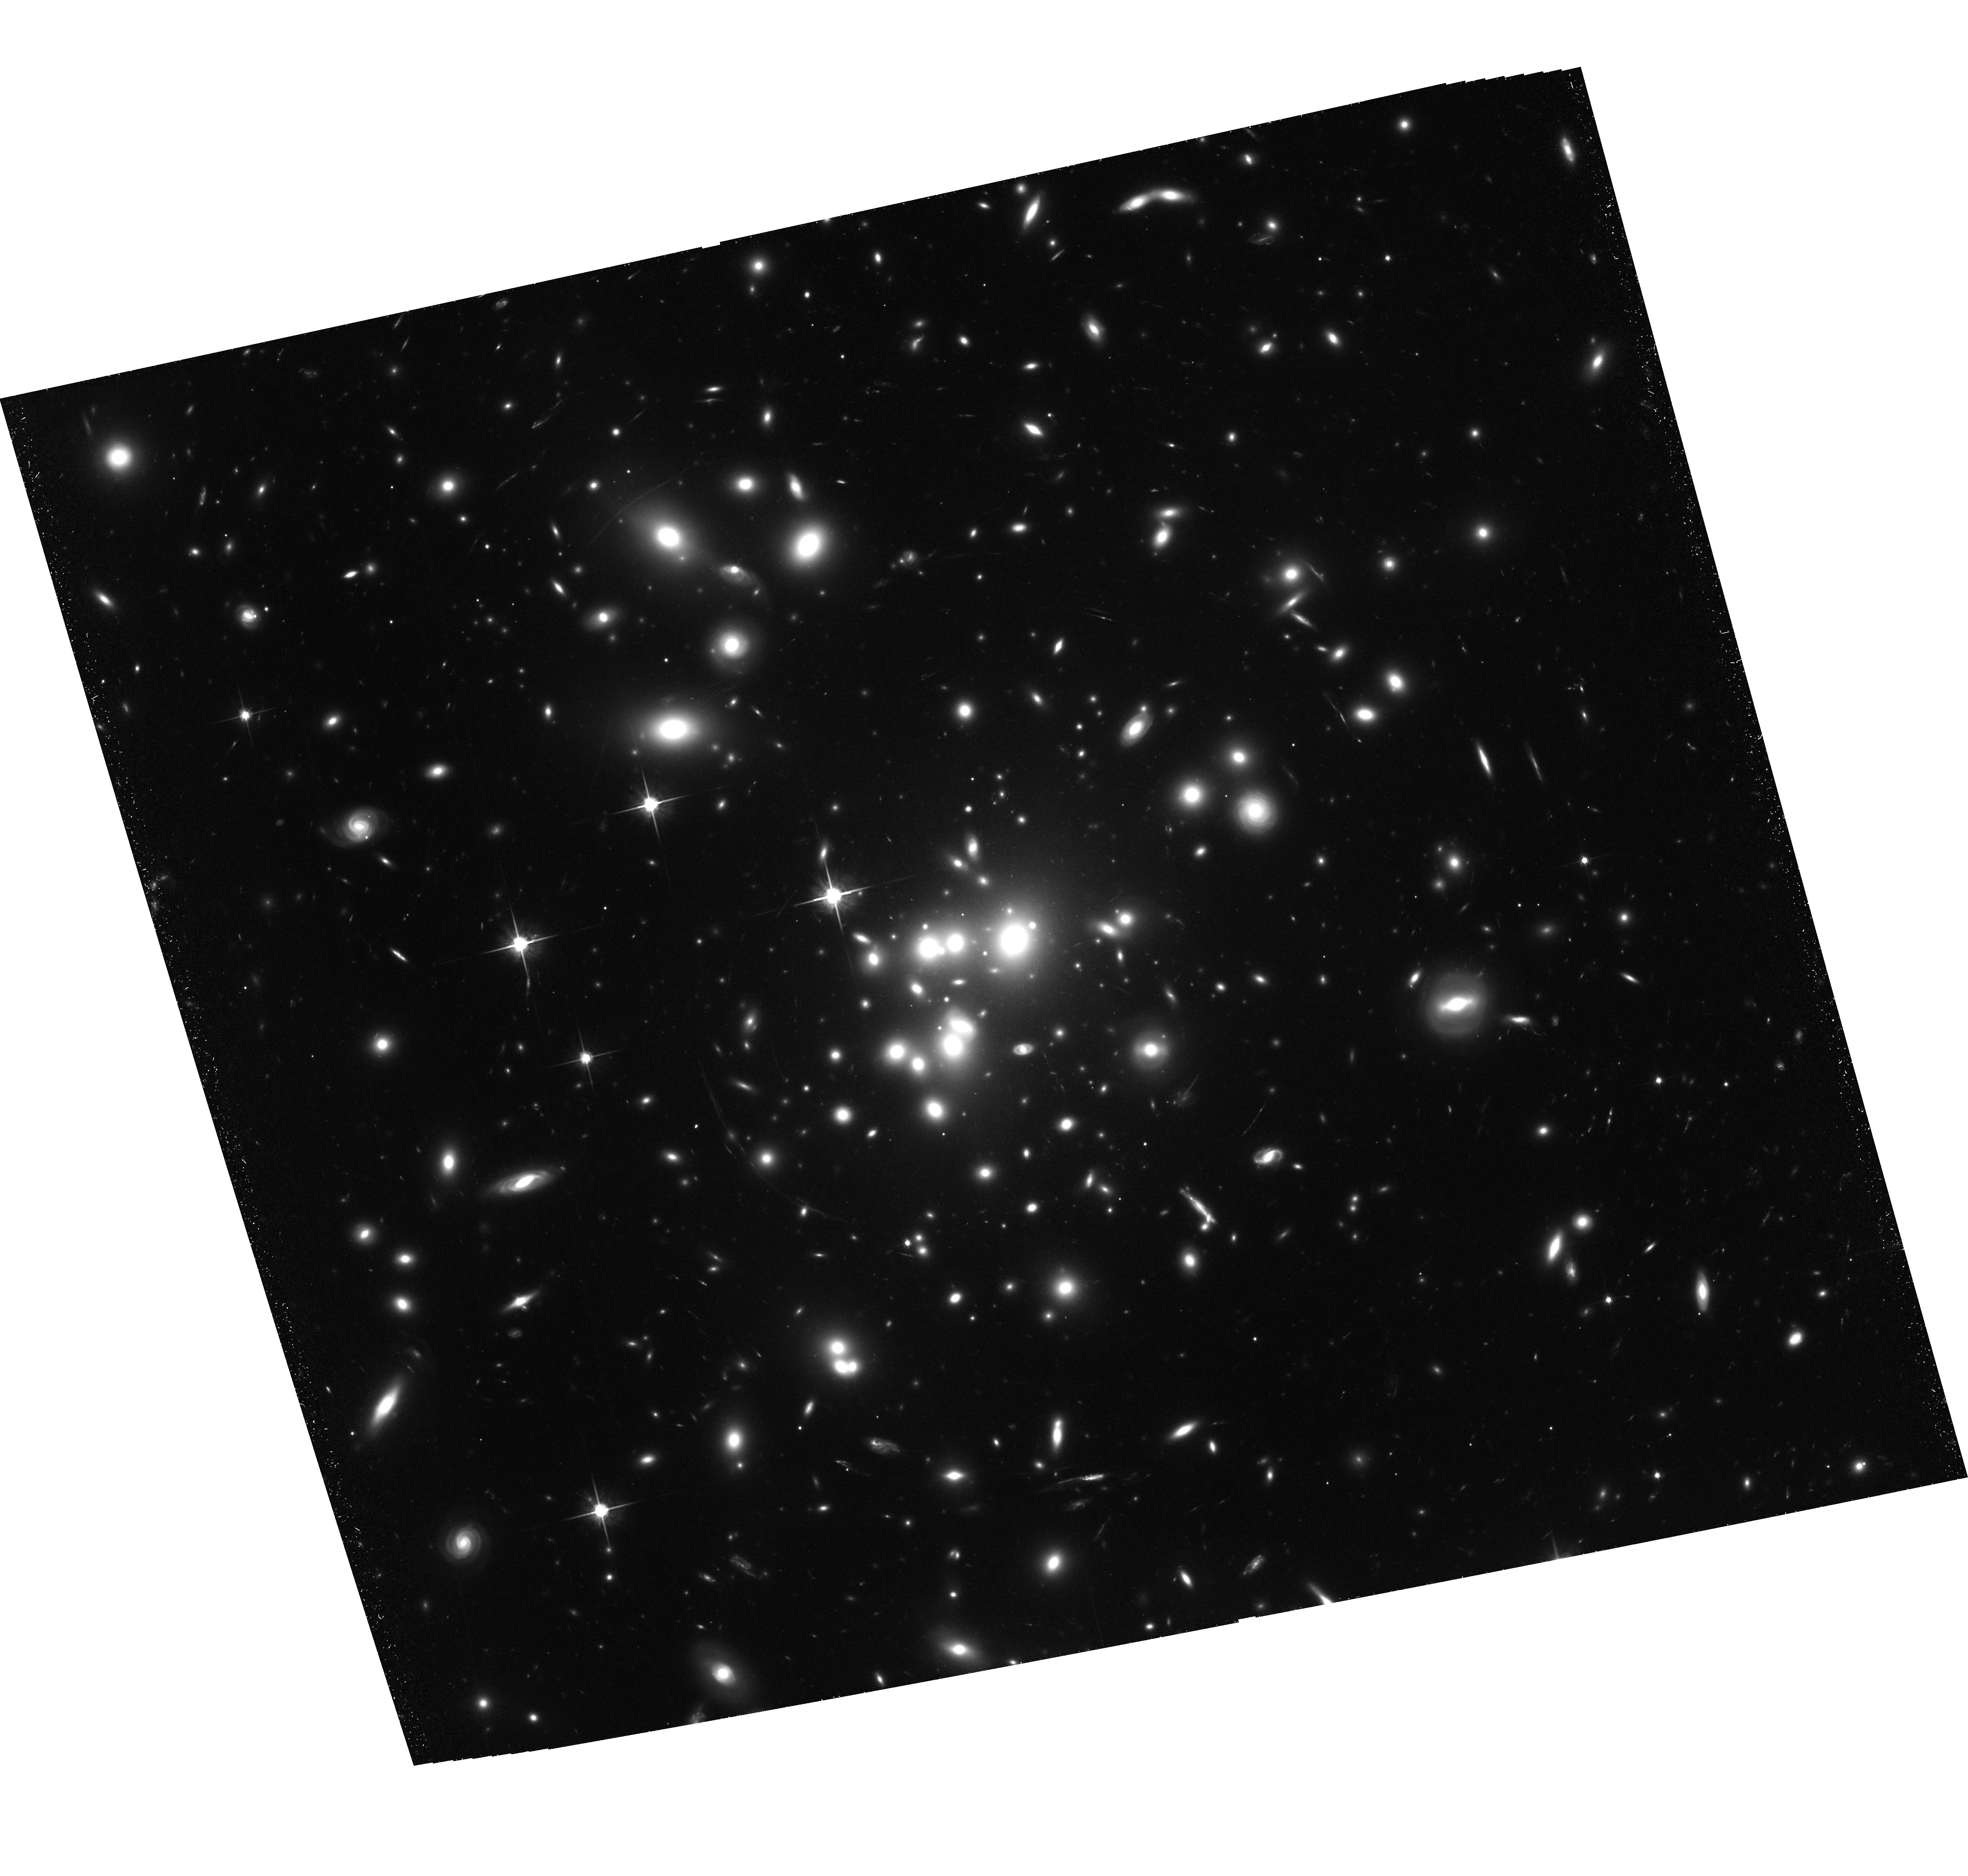
Target: ABELL1689. Instrument: ACS/WFC. Filter: F814W. Exposure: 3 h. Observation ID: hst_11710_05_acs_wfc_f814w_jb2g05

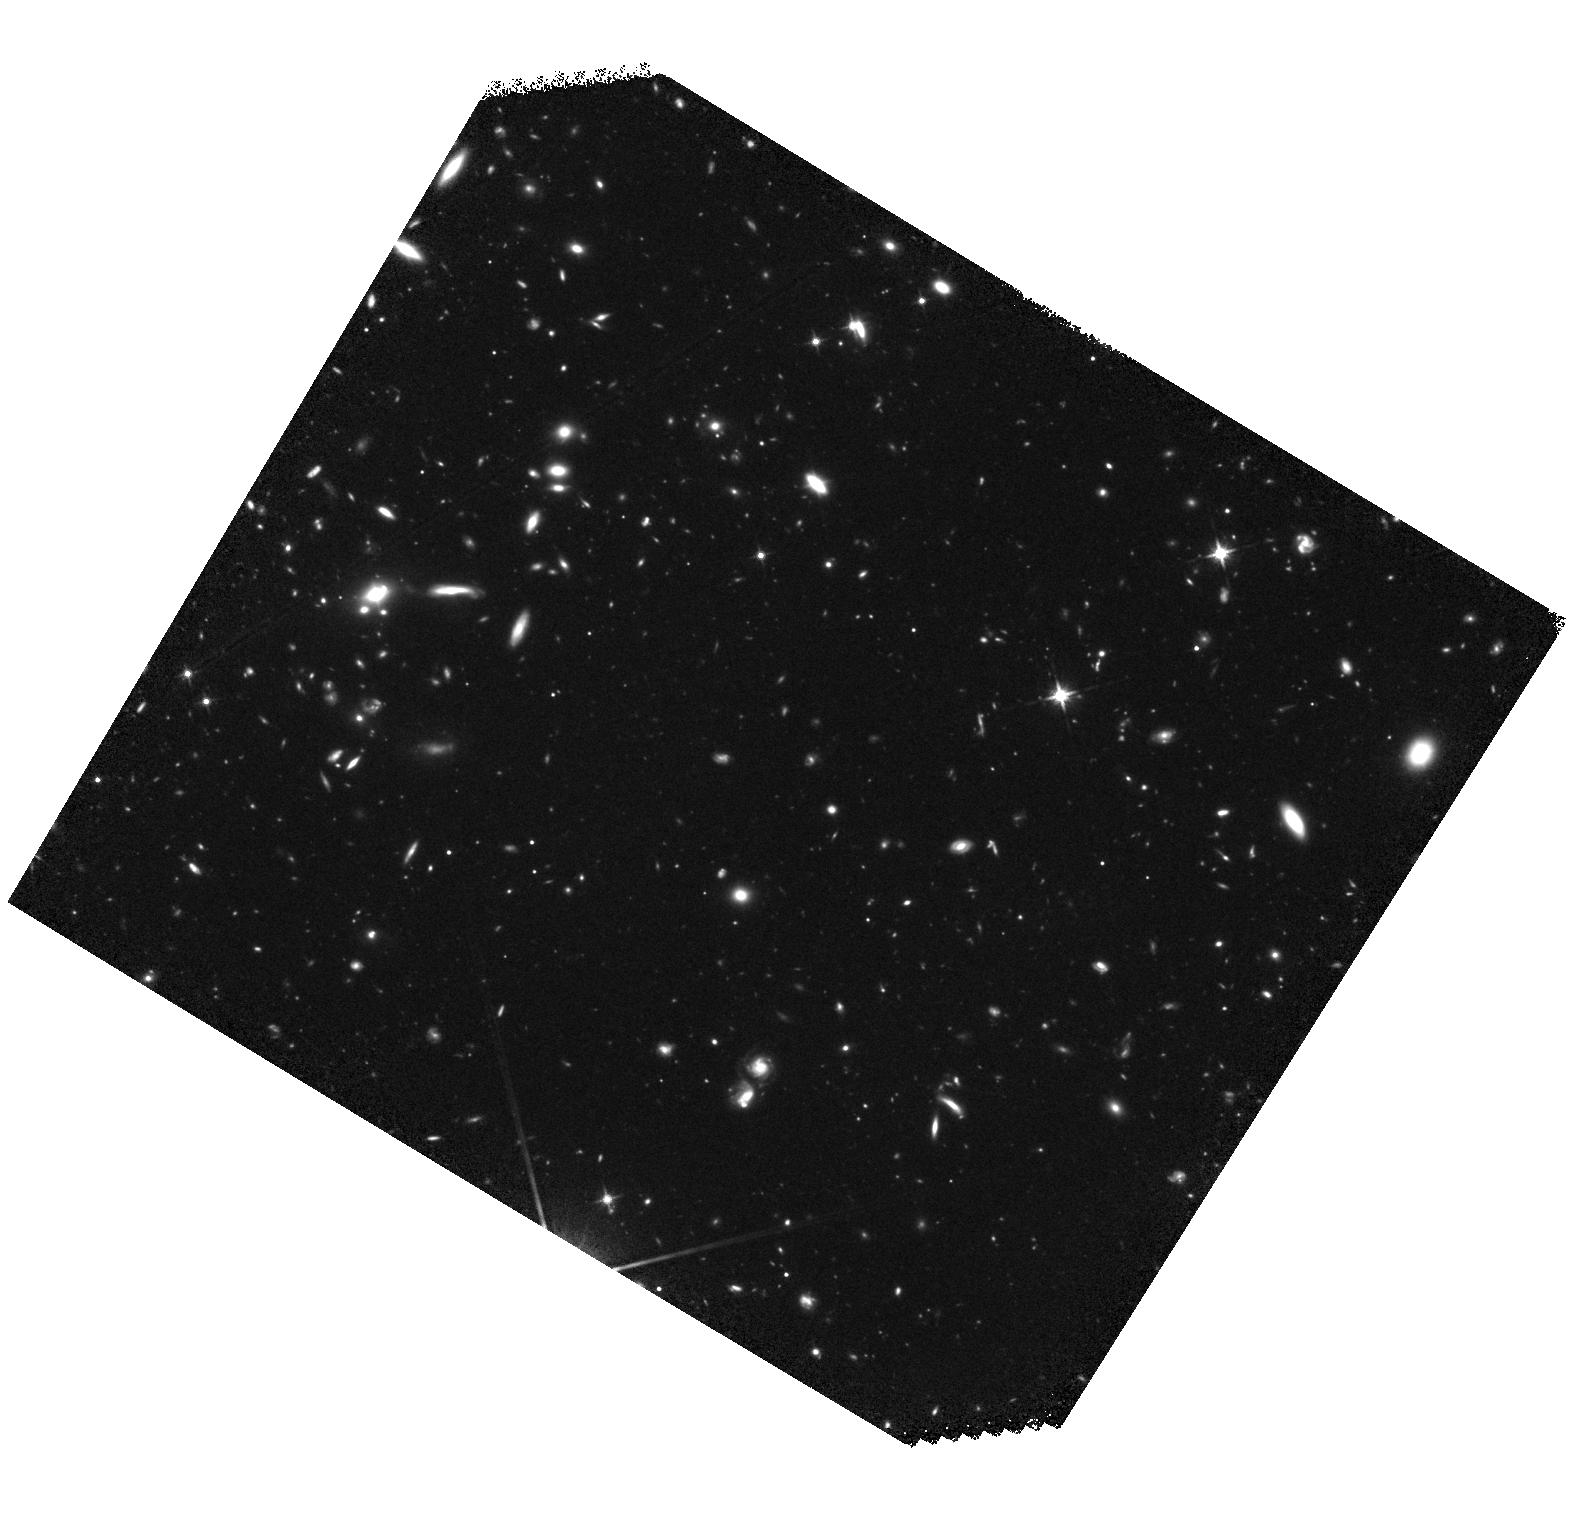
Target: field at RA 197.925°, Dec -1.428°. Instrument: WFC3/IR. Filter: F125W. Exposure: 2.9 h. Observation ID: hst_11710_04_wfc3_ir_f125w_ib2g04

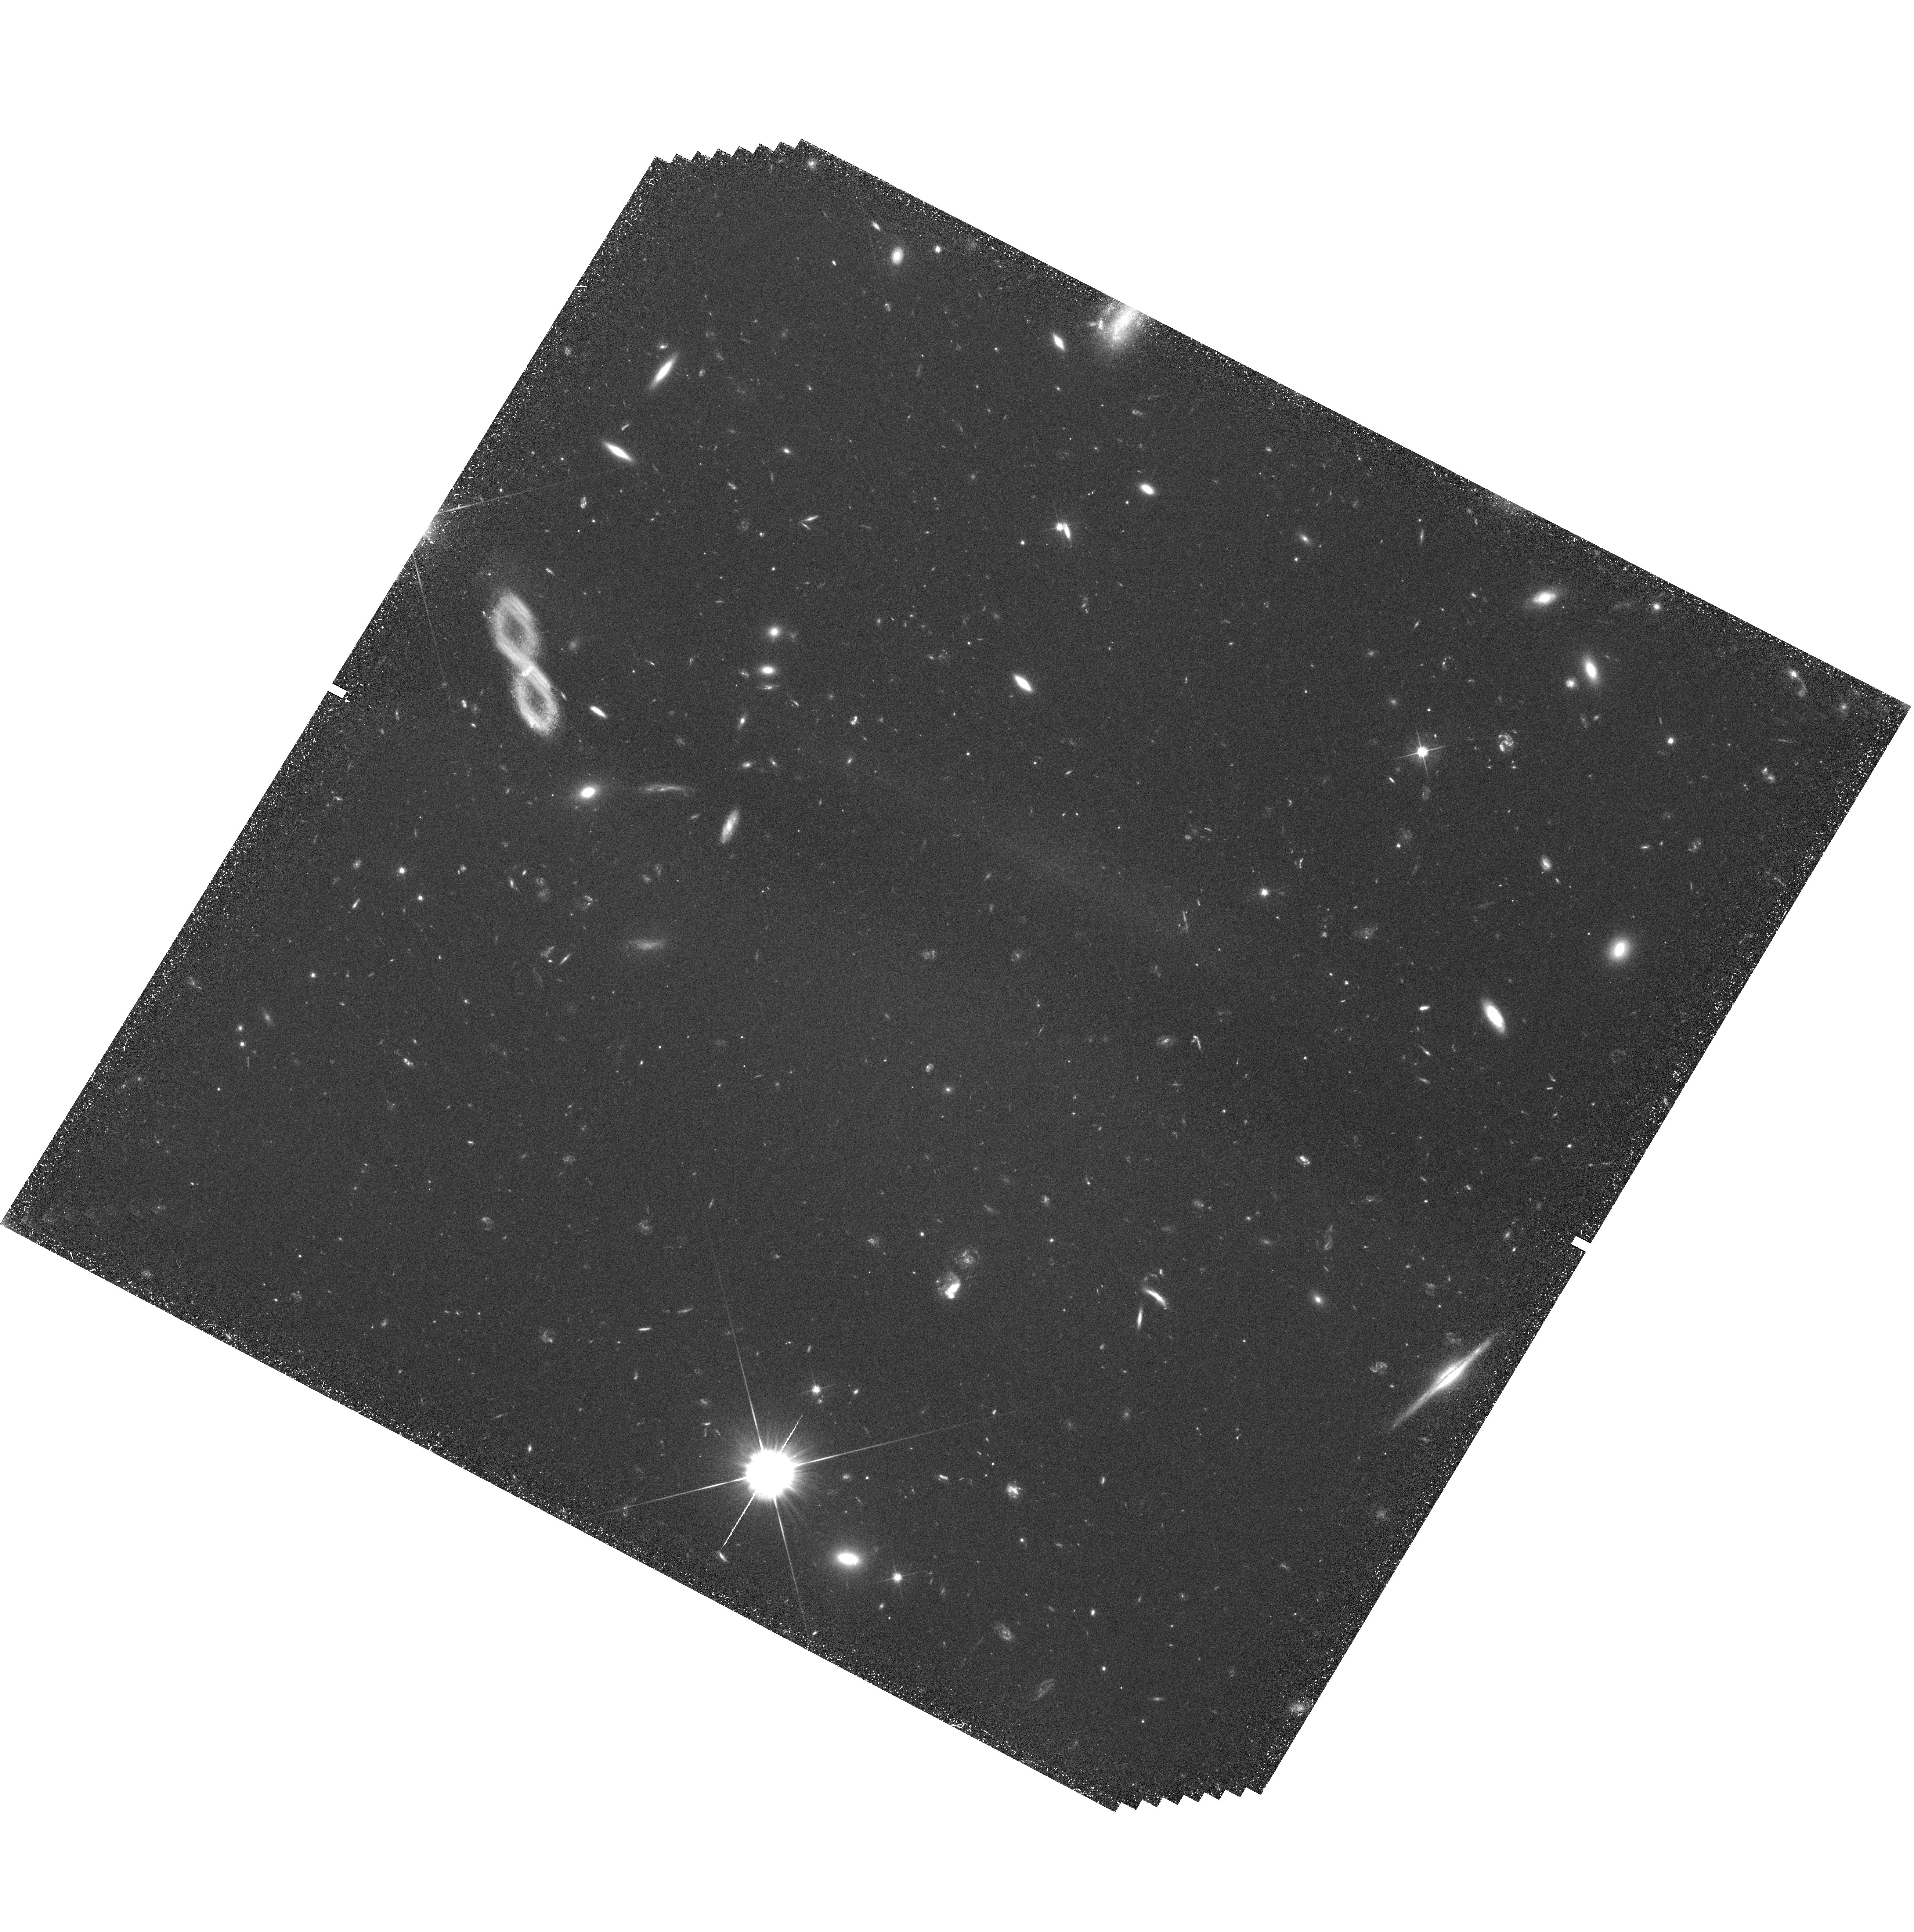
Target: field at RA 197.921°, Dec -1.425°. Instrument: WFC3/UVIS. Filter: F606W. Exposure: 3.2 h. Observation ID: hst_11710_06_wfc3_uvis_f606w_ib2g06

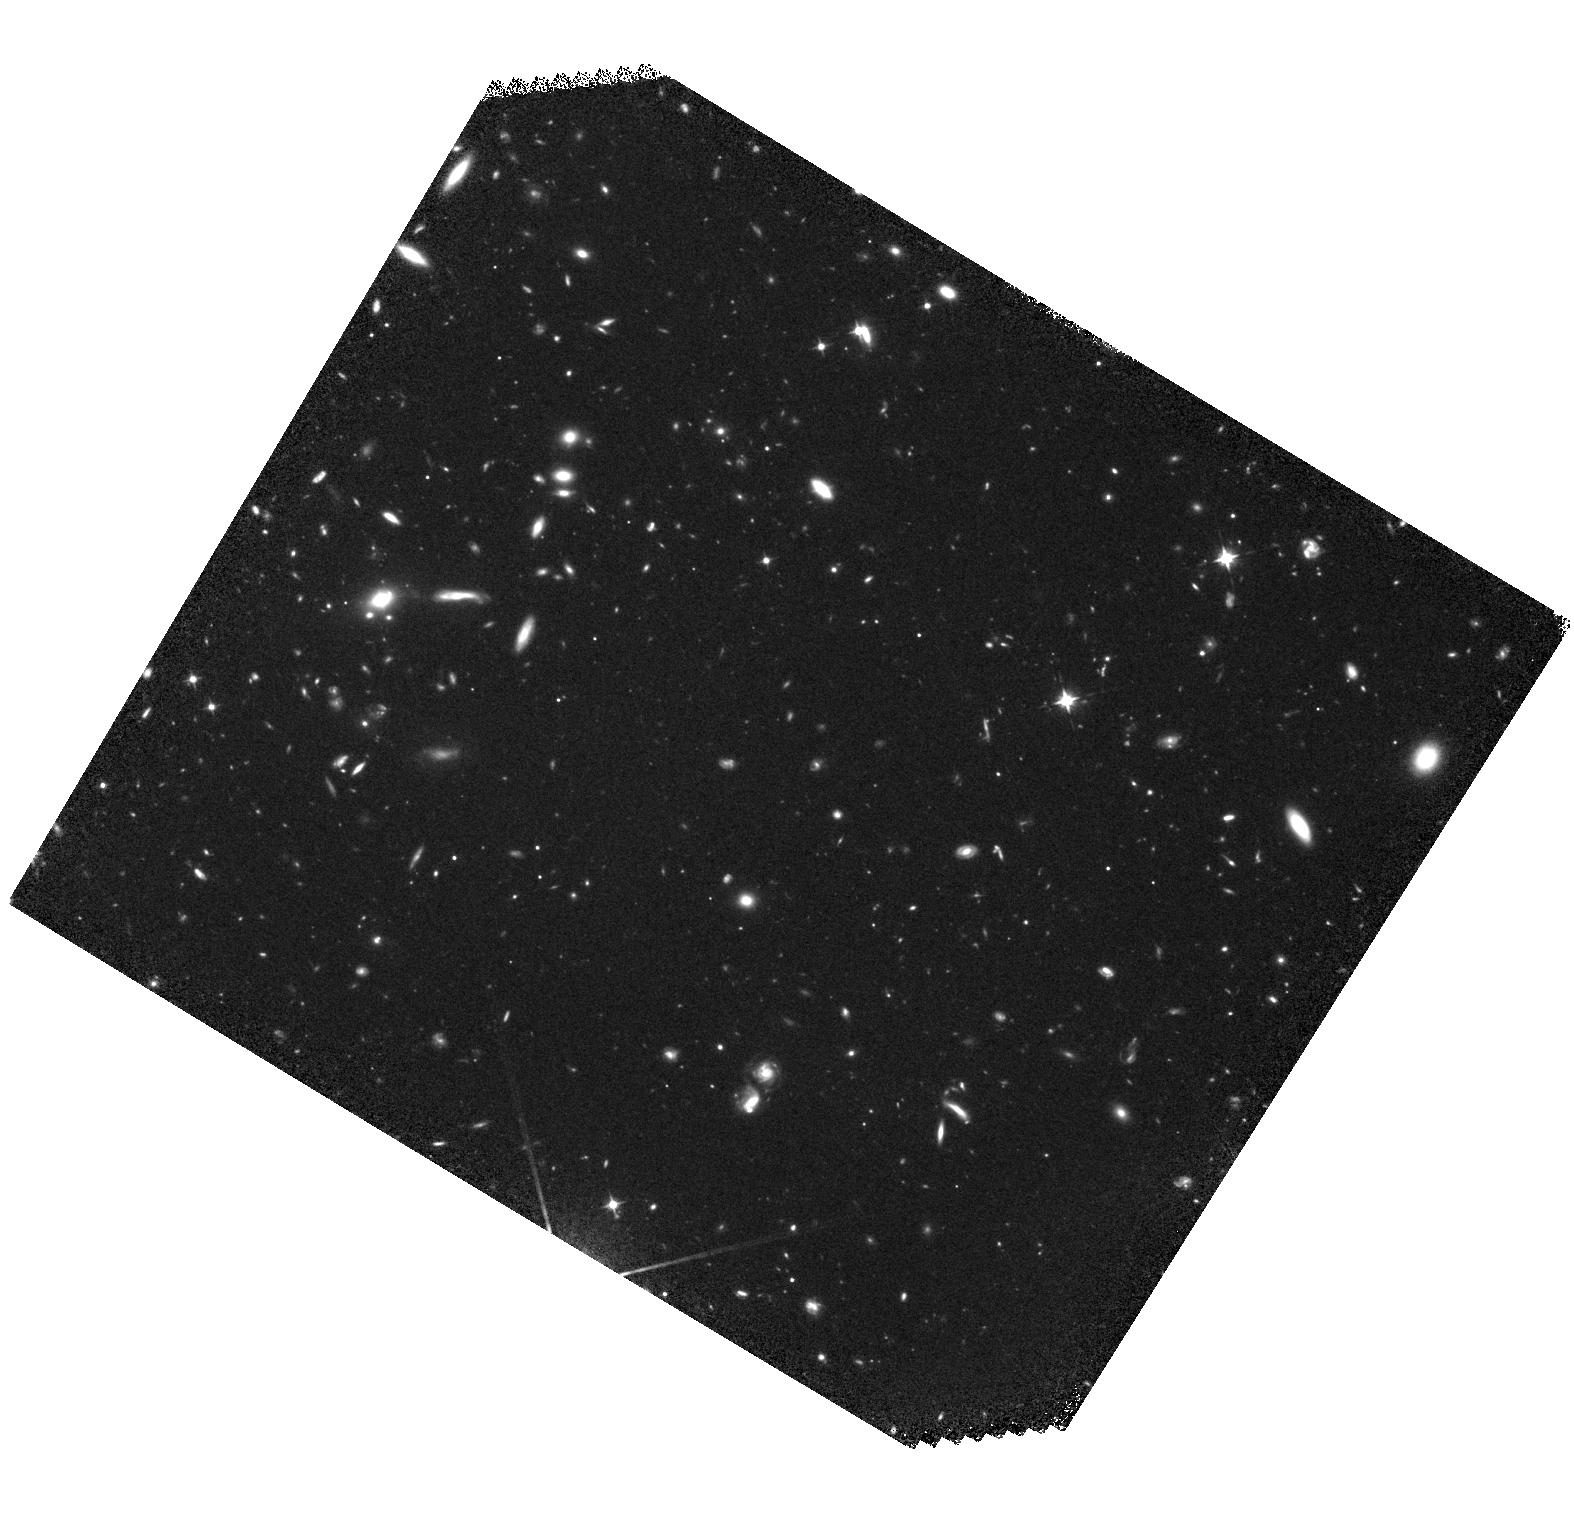
Target: field at RA 197.925°, Dec -1.428°. Instrument: WFC3/IR. Filter: F098M. Exposure: 2.9 h. Observation ID: hst_11710_02_wfc3_ir_f098m_ib2g02

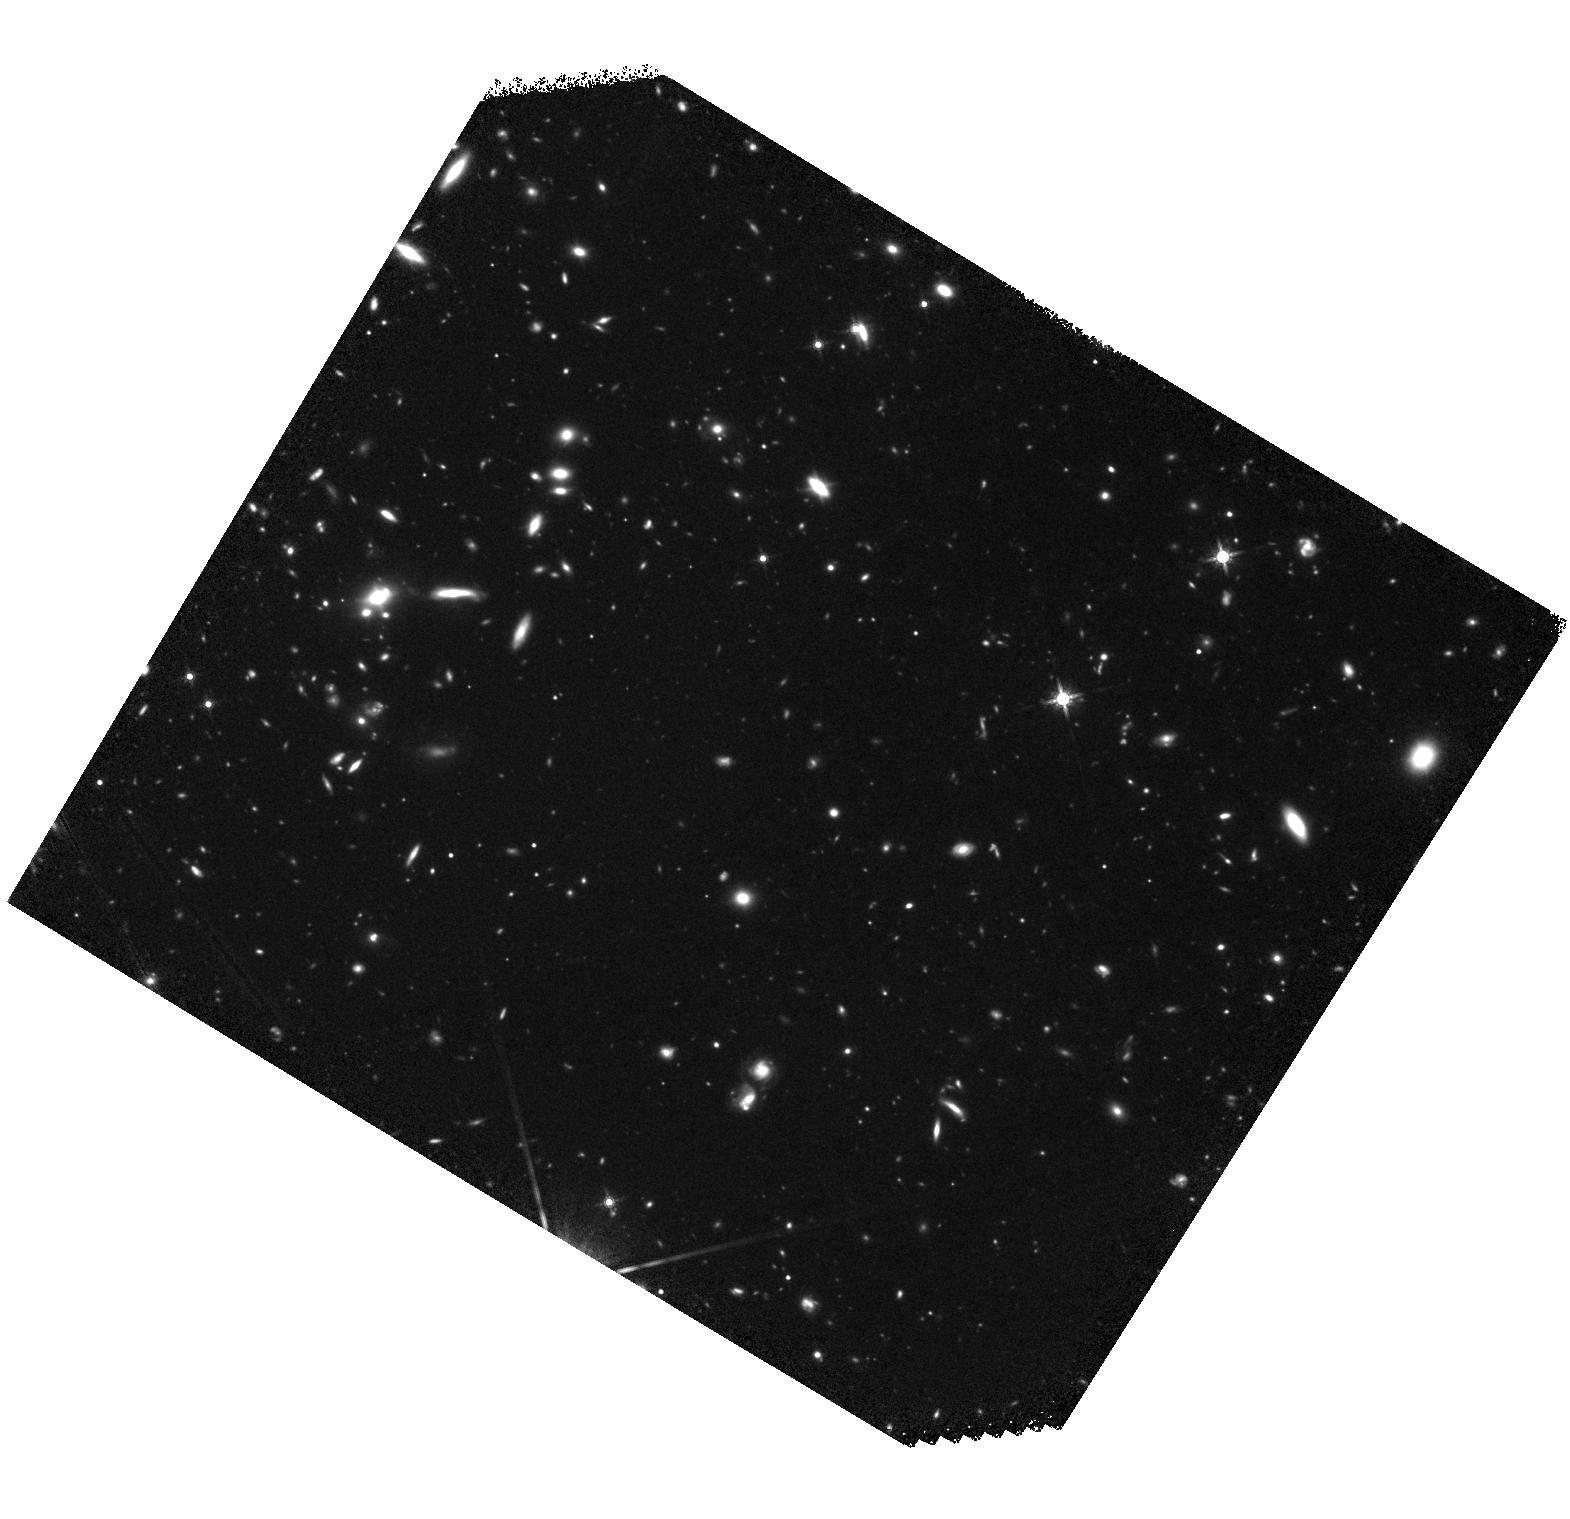
Target: field at RA 197.924°, Dec -1.427°. Instrument: WFC3/IR. Filter: F160W. Exposure: 2.9 h. Observation ID: hst_11710_05_wfc3_ir_f160w_ib2g05

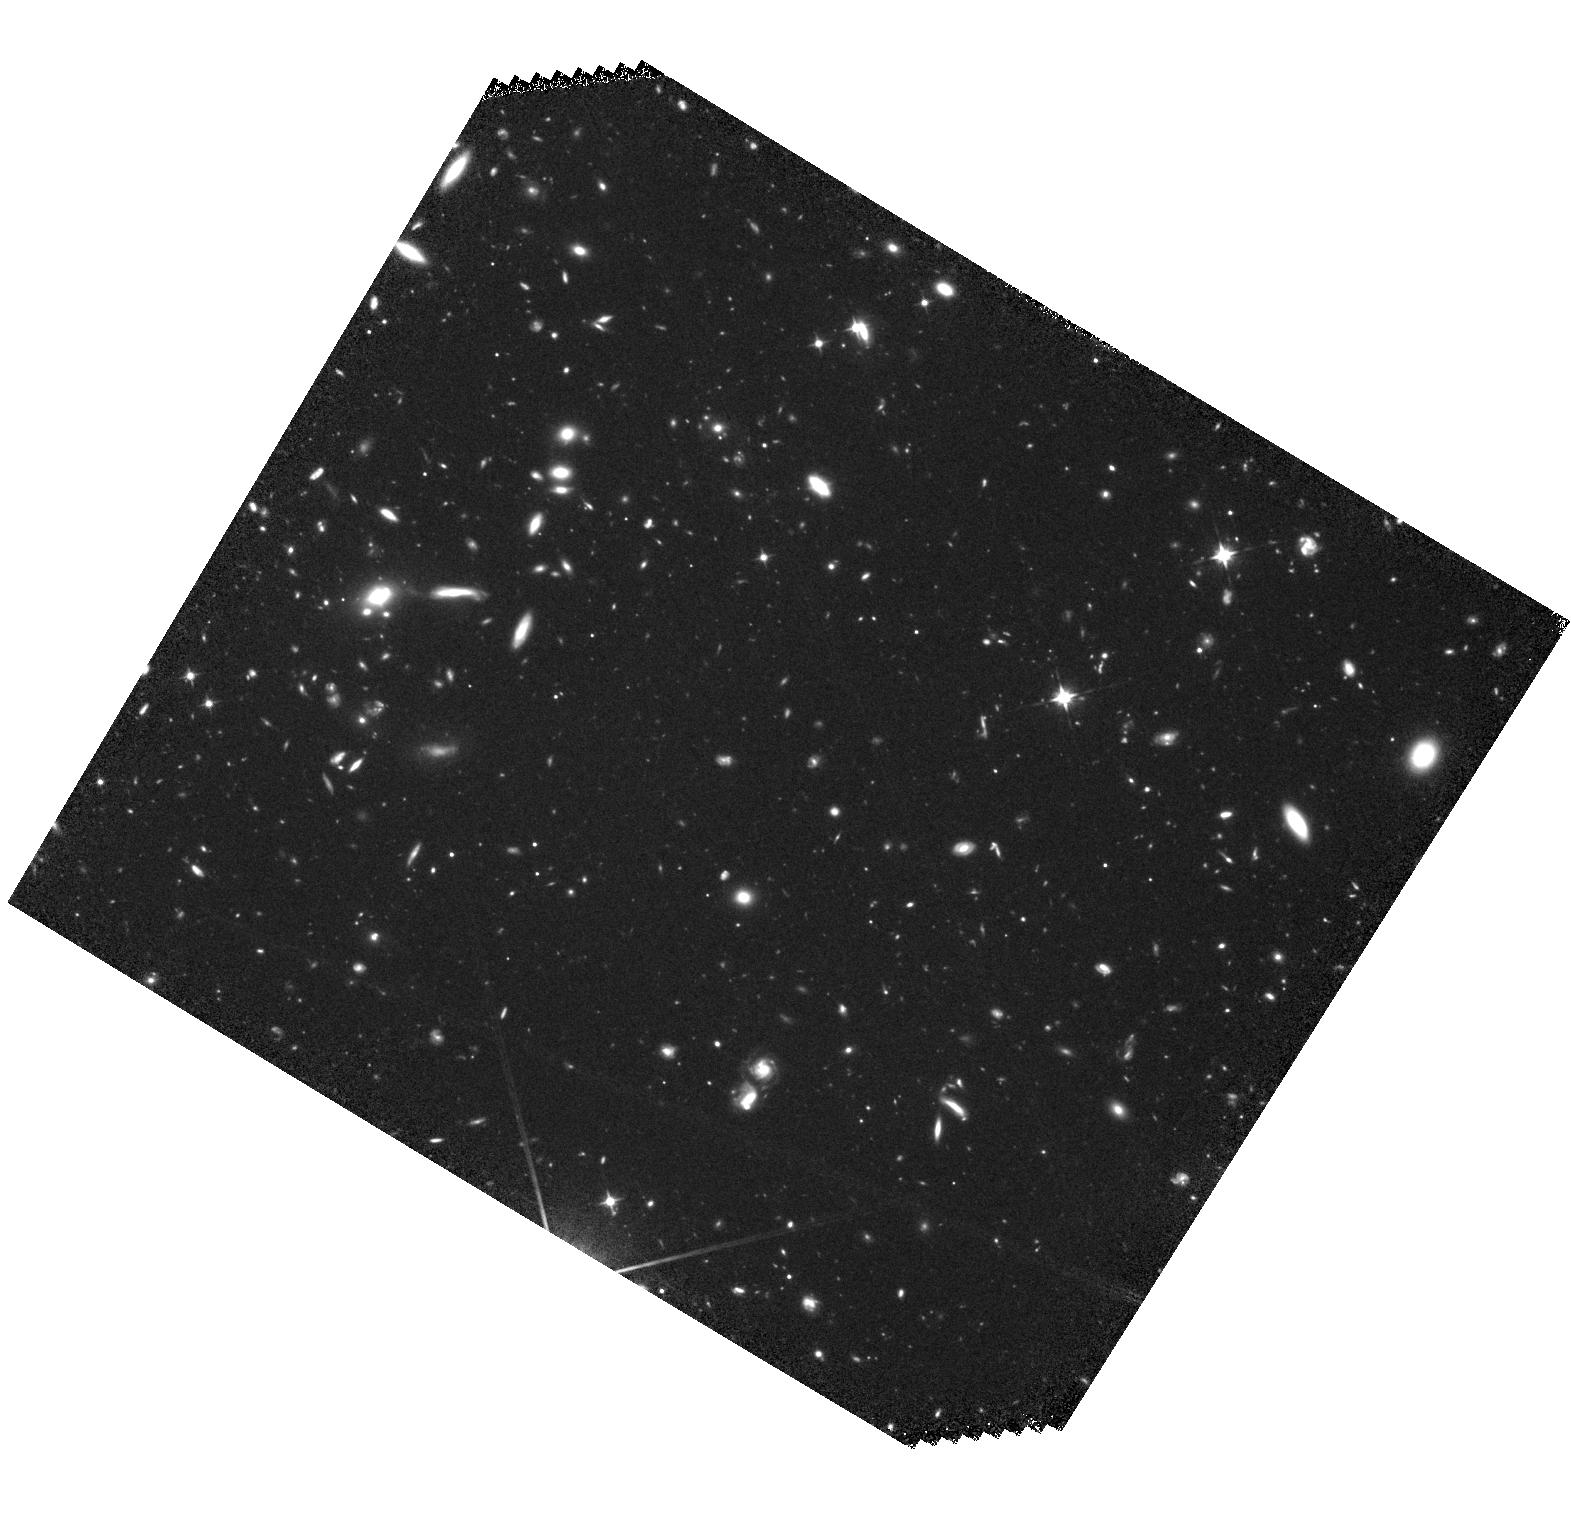
Target: field at RA 197.925°, Dec -1.428°. Instrument: WFC3/IR. Filter: F105W. Exposure: 2.9 h. Observation ID: hst_11710_03_wfc3_ir_f105w_ib2g03

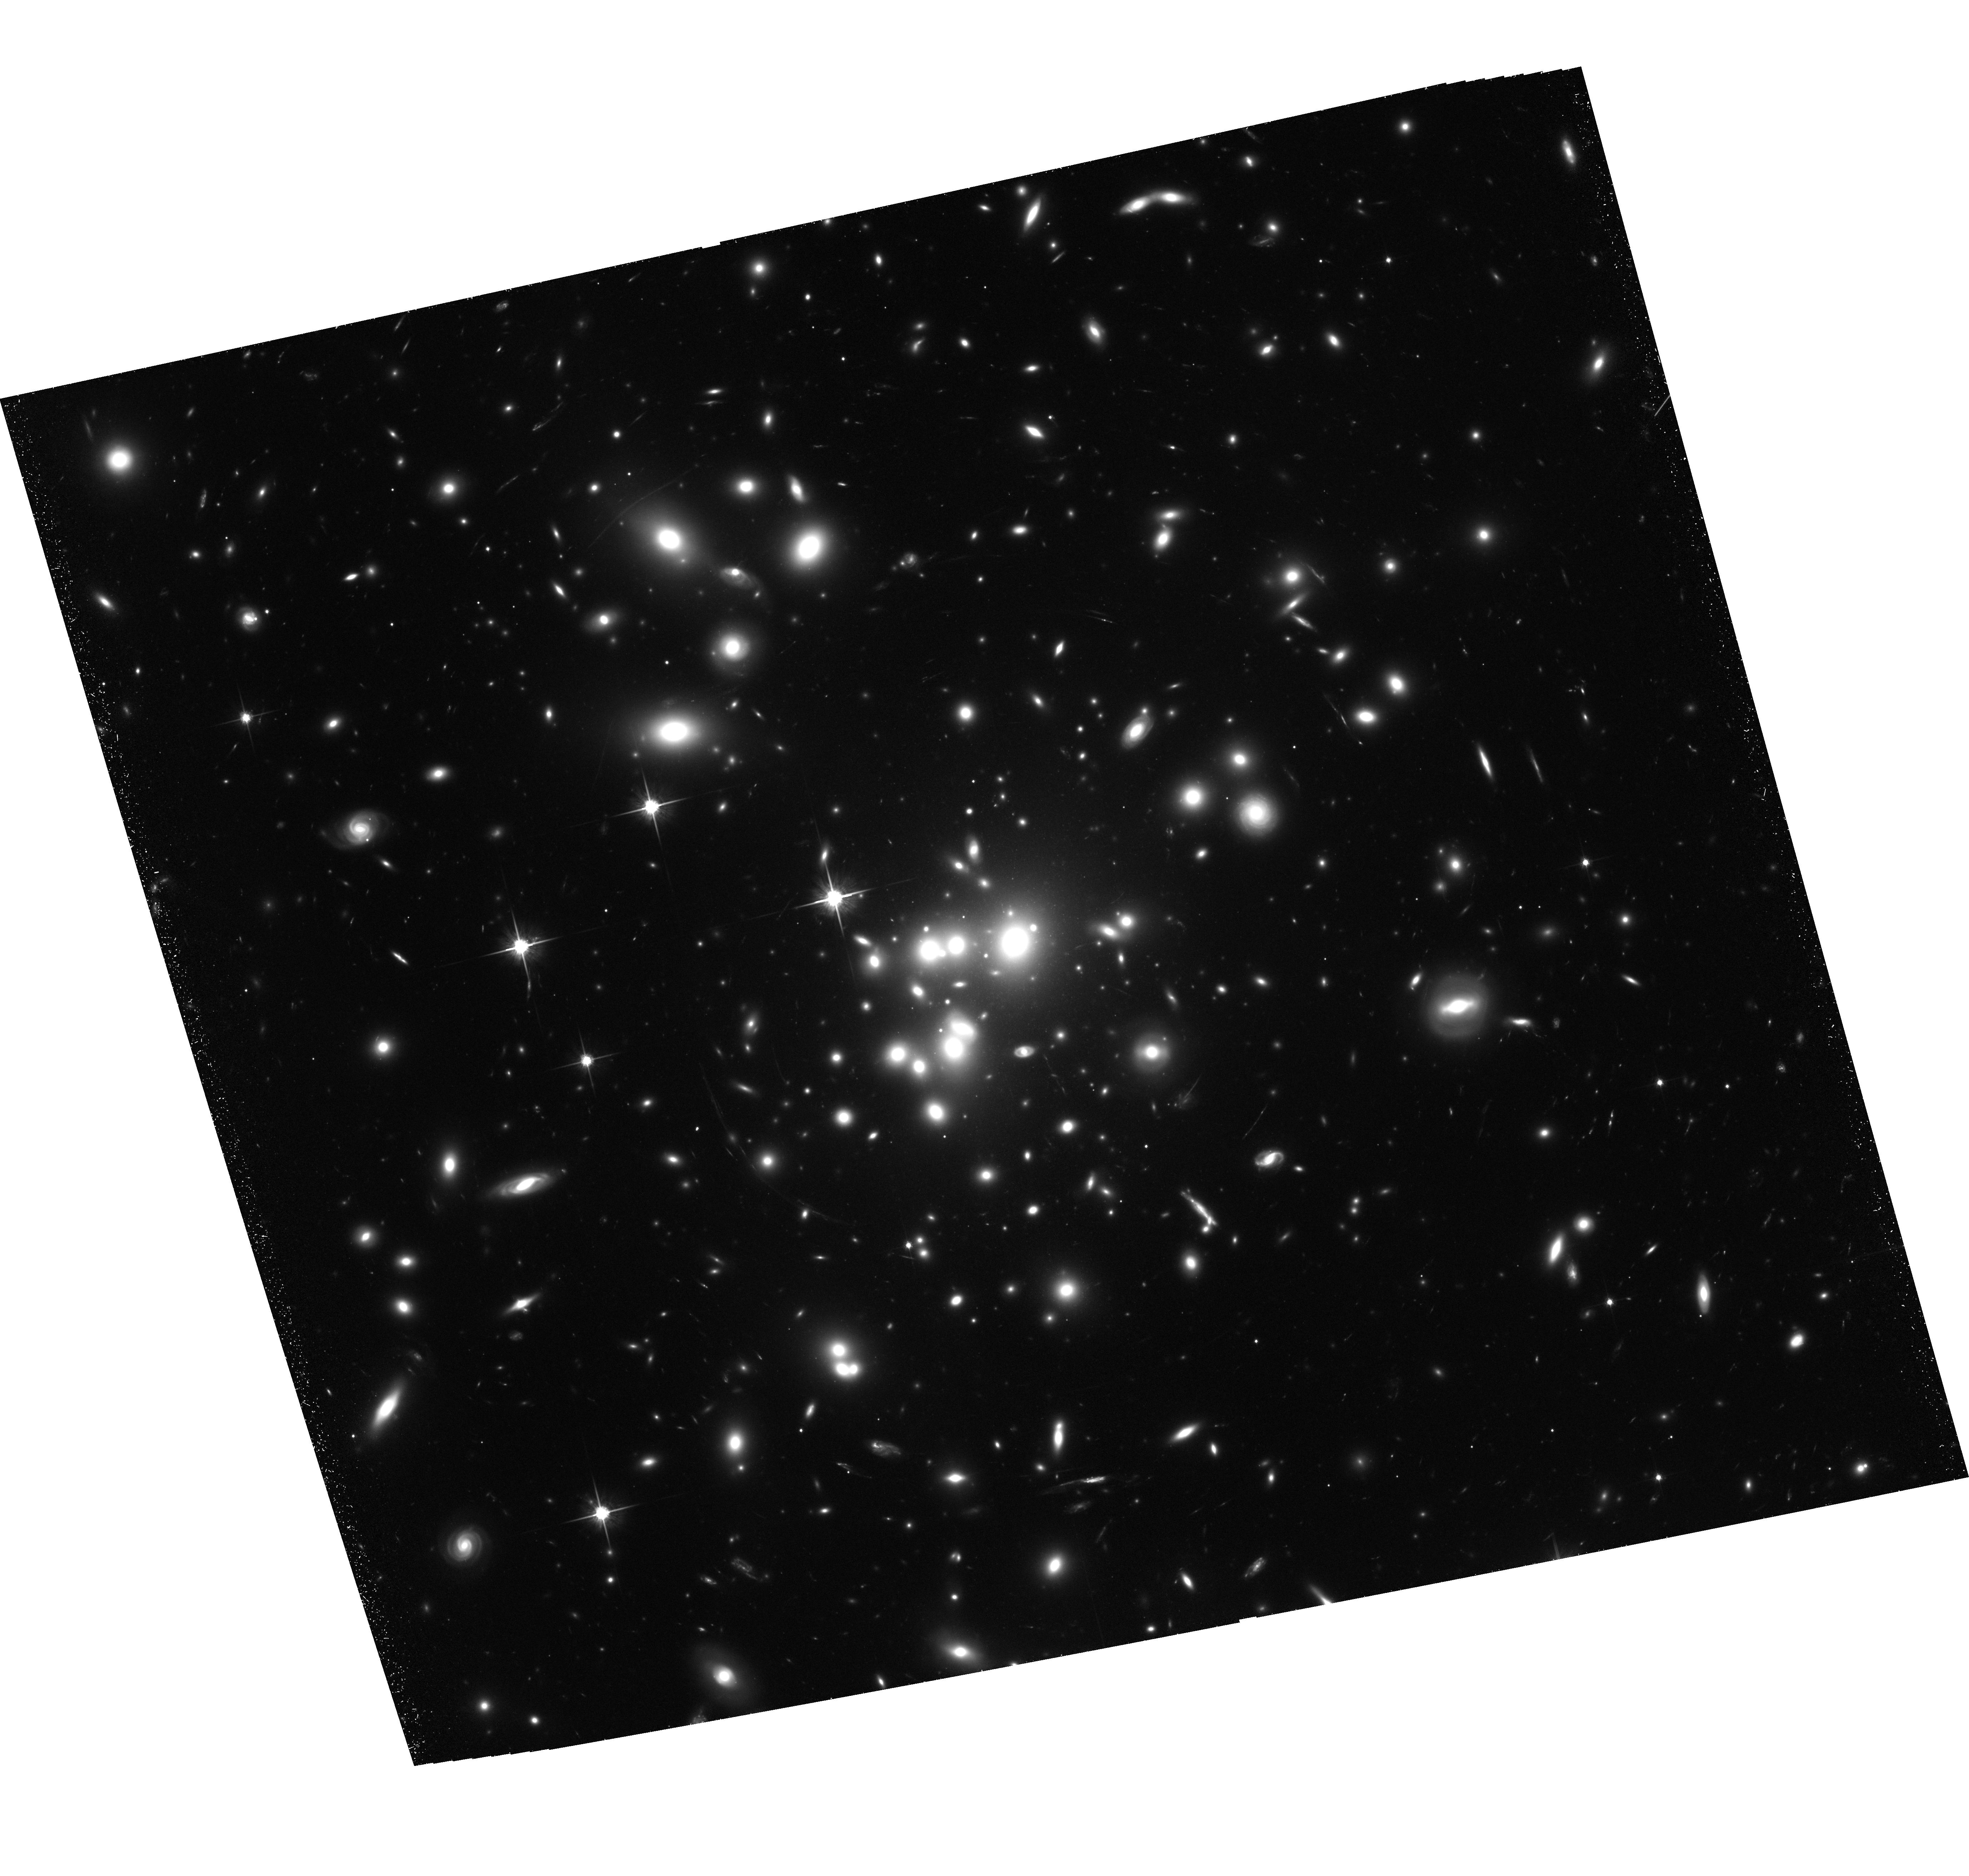
Target: ABELL1689. Instrument: ACS/WFC. Filter: F814W. Exposure: 3 h. Observation ID: hst_11710_01_acs_wfc_f814w_jb2g01

The Extreme Globular Cluster System of Abell 1689: The Ultimate Test of Universal Formation Efficiency (PI: Blakeslee, John P.)

The stellar masses of the most luminous galaxies poorly represent the masses of the halos in which they reside. However, recent studies of the very rich globular cluster (GC) populations in the centers of galaxy clusters point toward an apparently linear scaling of the number of GCs with the total core mass of the galaxy cluster. Thus, unlike for the stars in cD galaxies, GC formation in these systems appears to have proceeded with a roughly universal mass conversion efficiency. GCs are also distinct in that their spatial distributions are more extended than the starlight, and recent simulations suggest that they follow the mass density profile of the merged dark matter halos that formed stars at high redshift. To provide a definitive test of the universal efficiency hypothesis requires measuring the number of GCs in the most massive galaxy clusters, where the number should be a factor of 5 or more greater than seen in M87. Likewise, the relationship between GCs and mass density can only be tested in systems where the total mass and mass density are well-determined. Fortunately, the imaging power of HST brings the GC population of Abell 1689, the most extreme high-mass lensing cluster, into range. Estimates of the size of the A1689 GC population from available data suggest an unprecedented 100, 000 GCs, but this number is based on the tip of the iceberg and is extremely uncertain. We propose to obtain the first accurate measurement of the number of GCs and their density profile in this extraordinary system - the most massive and most distant GC system ever studied - and thus make the ultimate test of the universal GC formation hypothesis. Our deep I-band image will also provide a stringent "null-detection" test of several known z>7 galaxy candidates and improve the mass model of the system by increasing the number of usable lensed background galaxies. Finally, we will take deep multi-band parallel observations with WFC3/IR to help in quantifying the abundance of rare faint red objects.